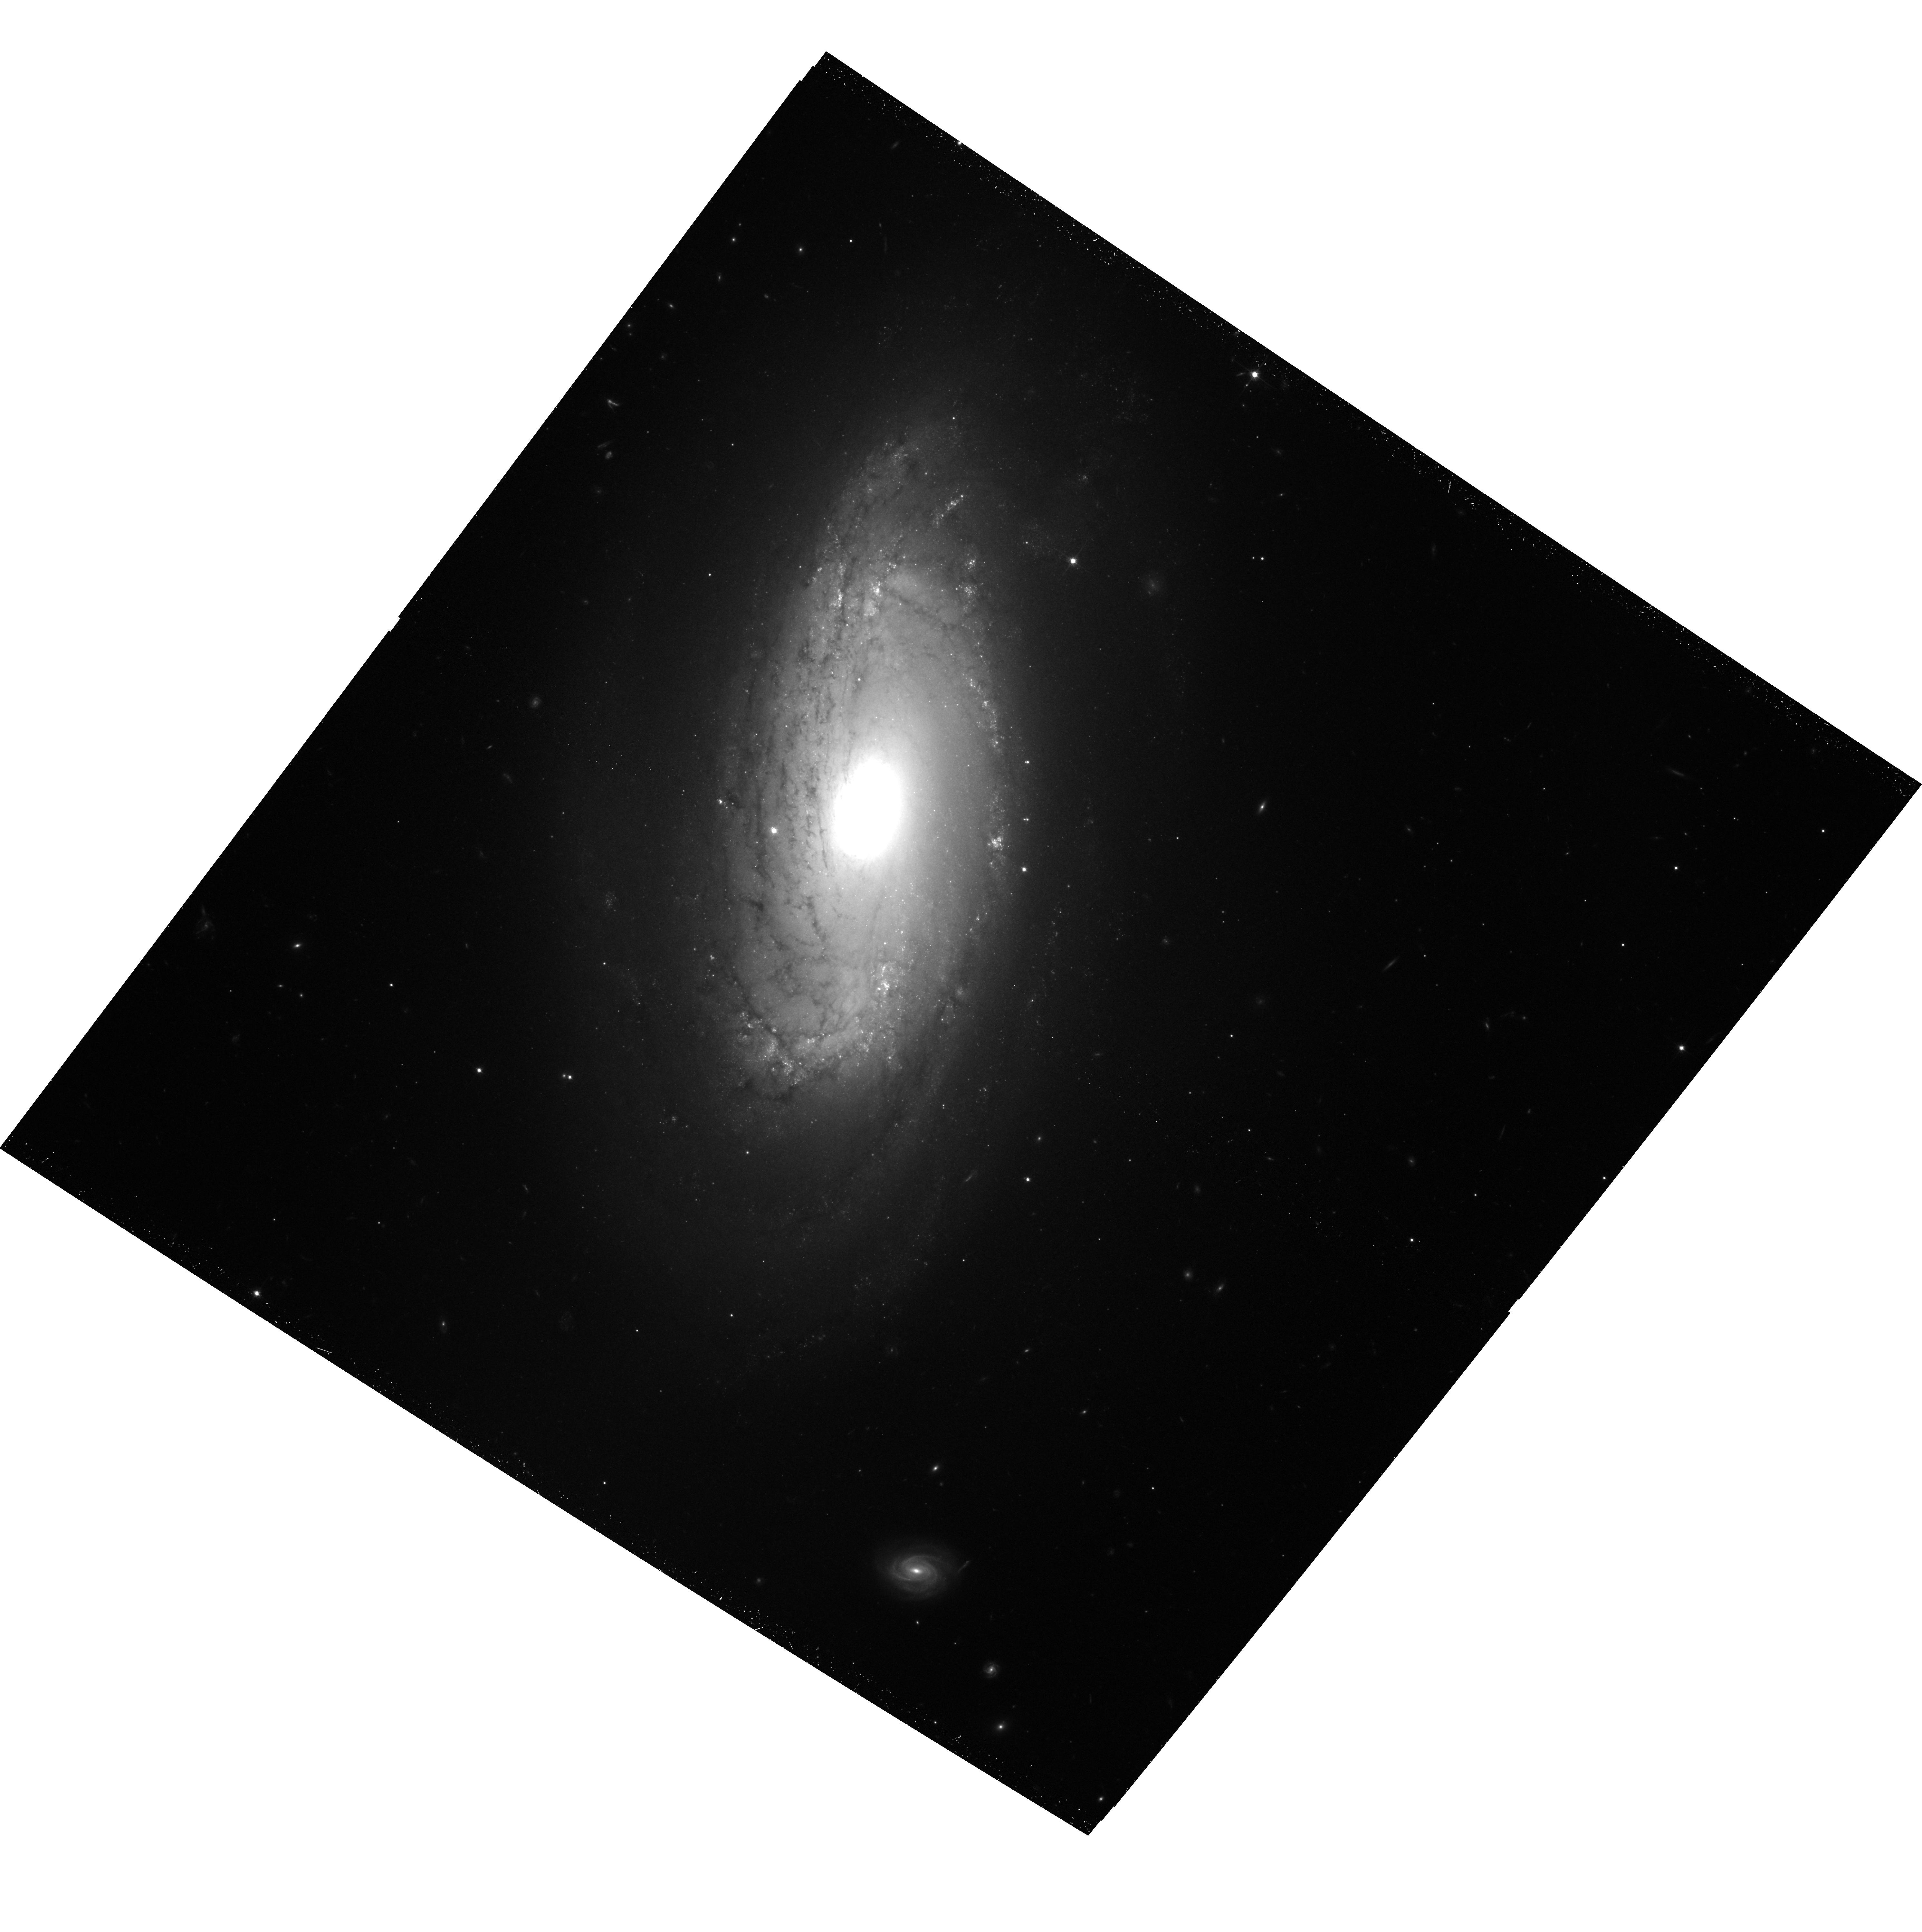
Target: IPTF-13BVN
Instrument: ACS/WFC
Filter: F814W
Exposure: 39 min
Observation ID: hst_15152_01_acs_wfc_f814w_jdmf01

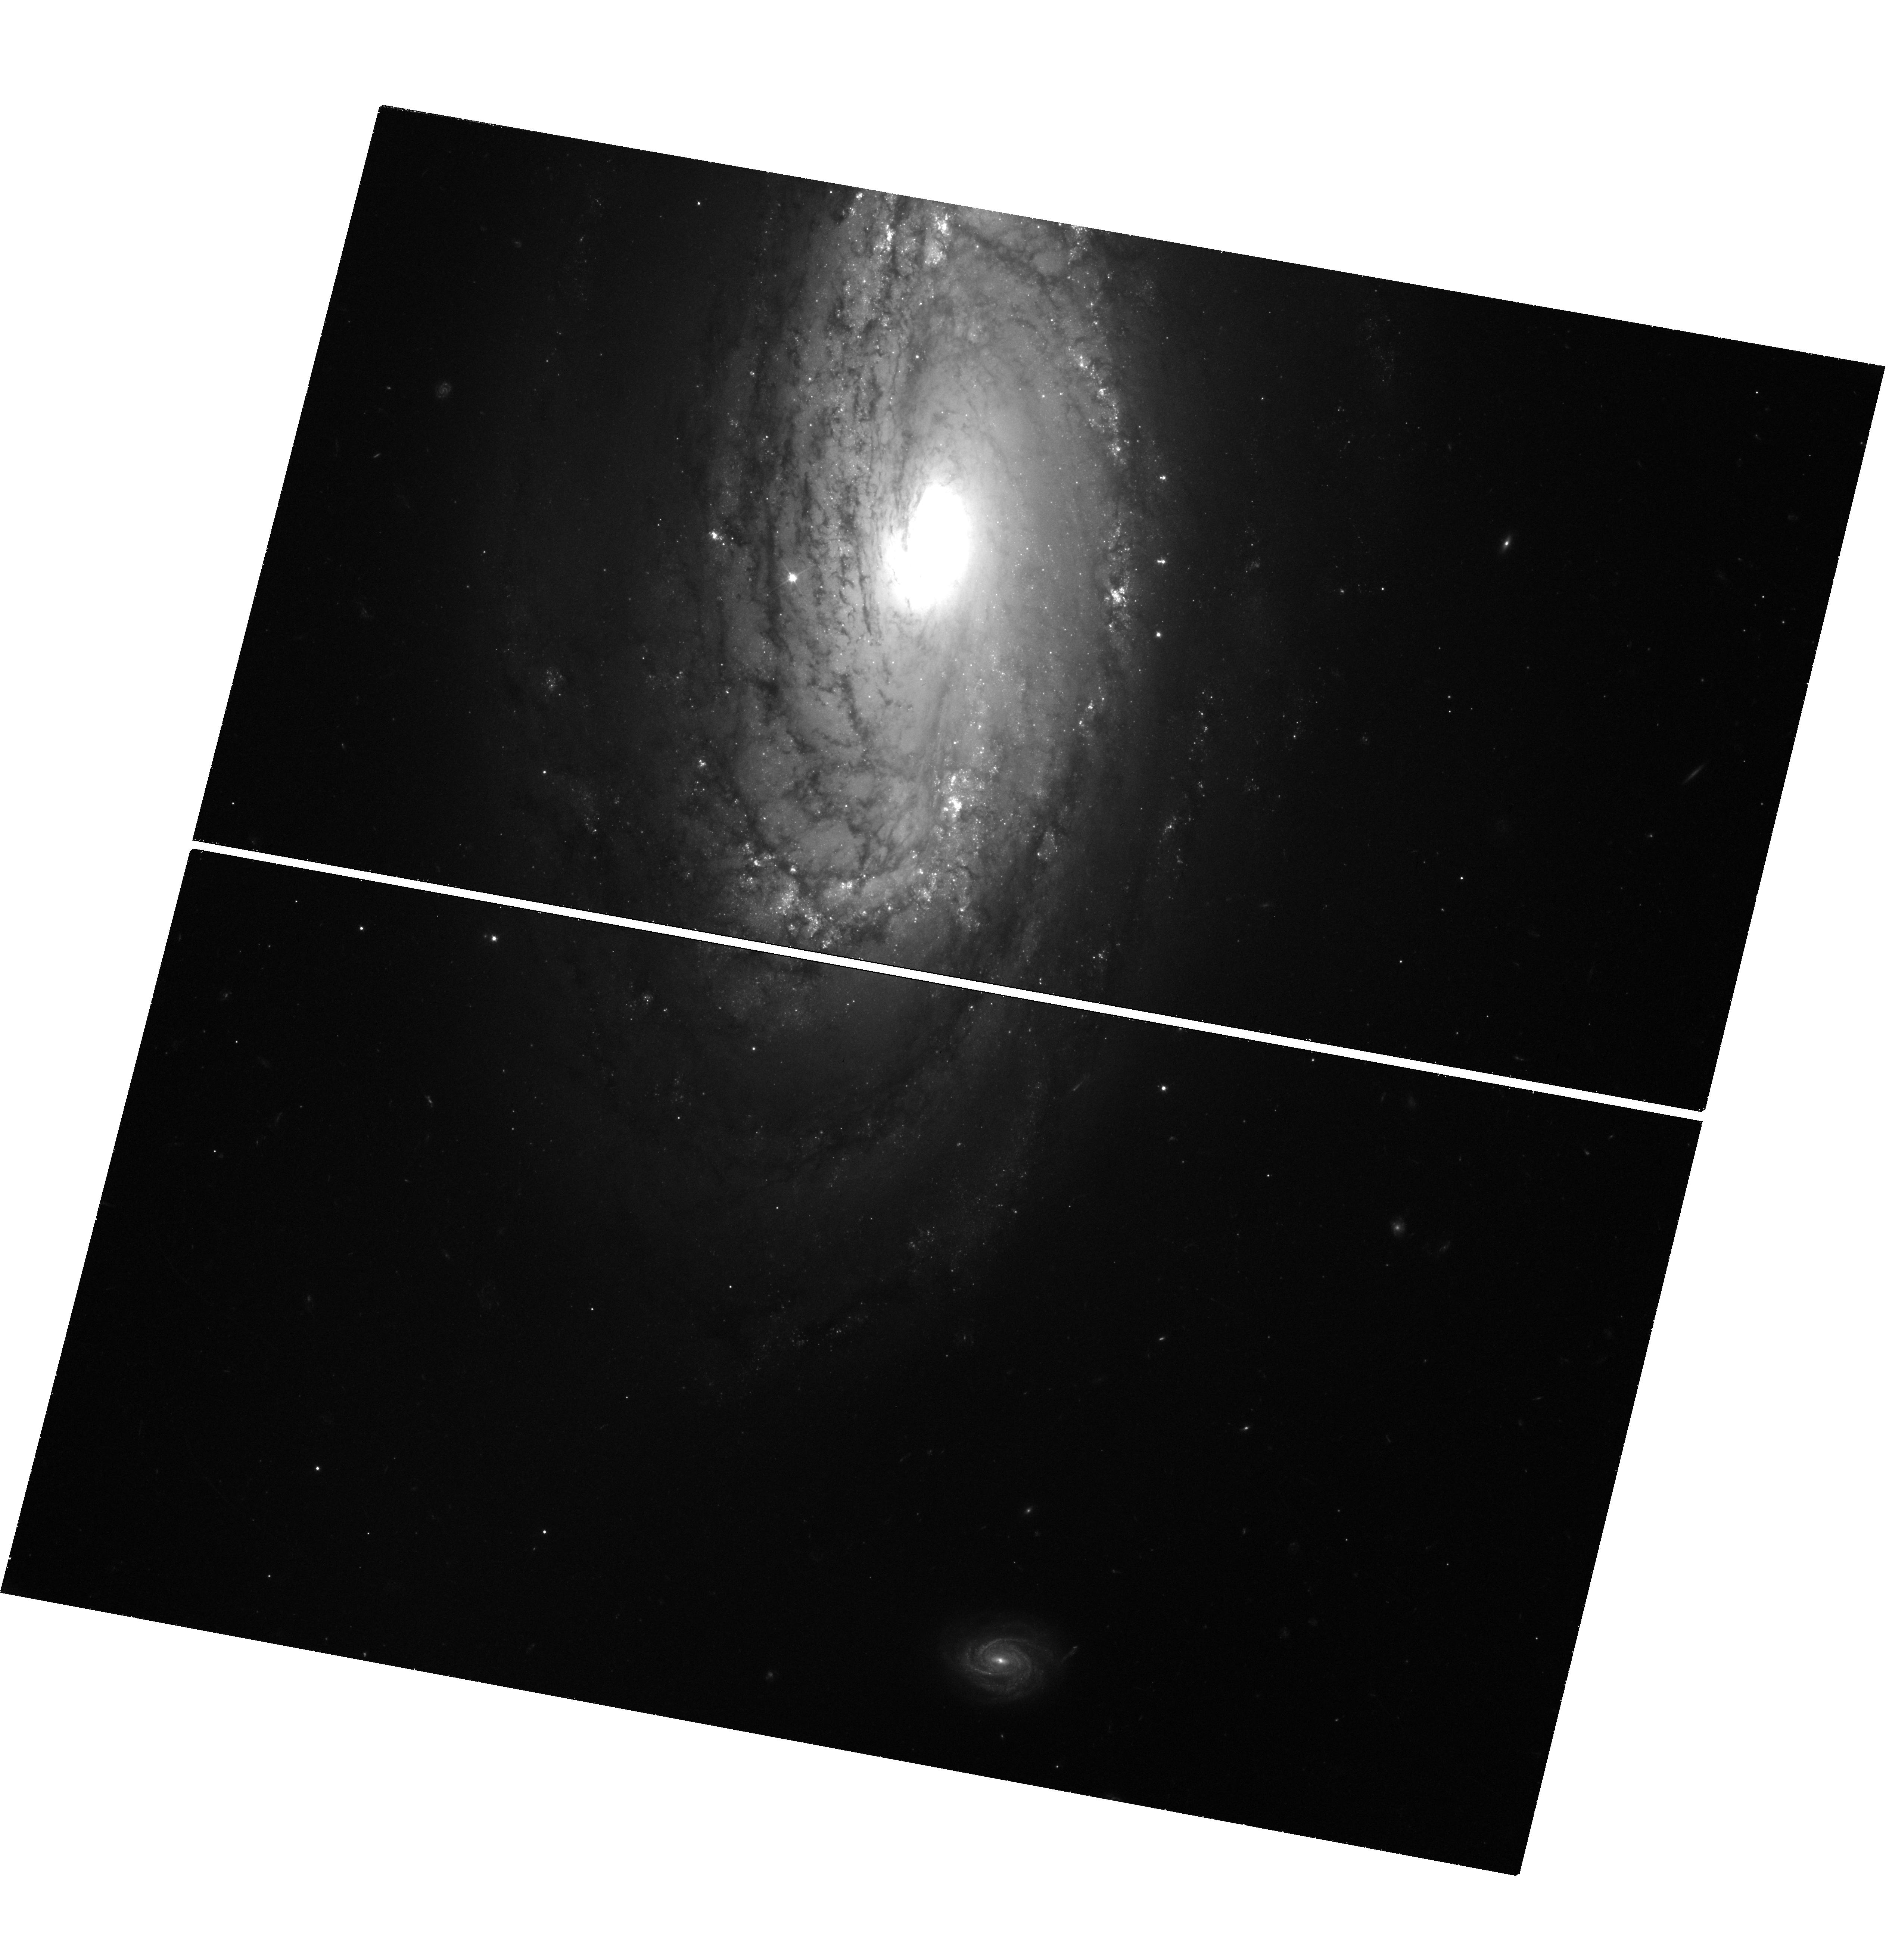
Target: IPTF-13BVN
Instrument: WFC3/UVIS
Filter: F555W
Exposure: 1.5 h
Observation ID: hst_15152_02_wfc3_uvis_f555w_idmf02

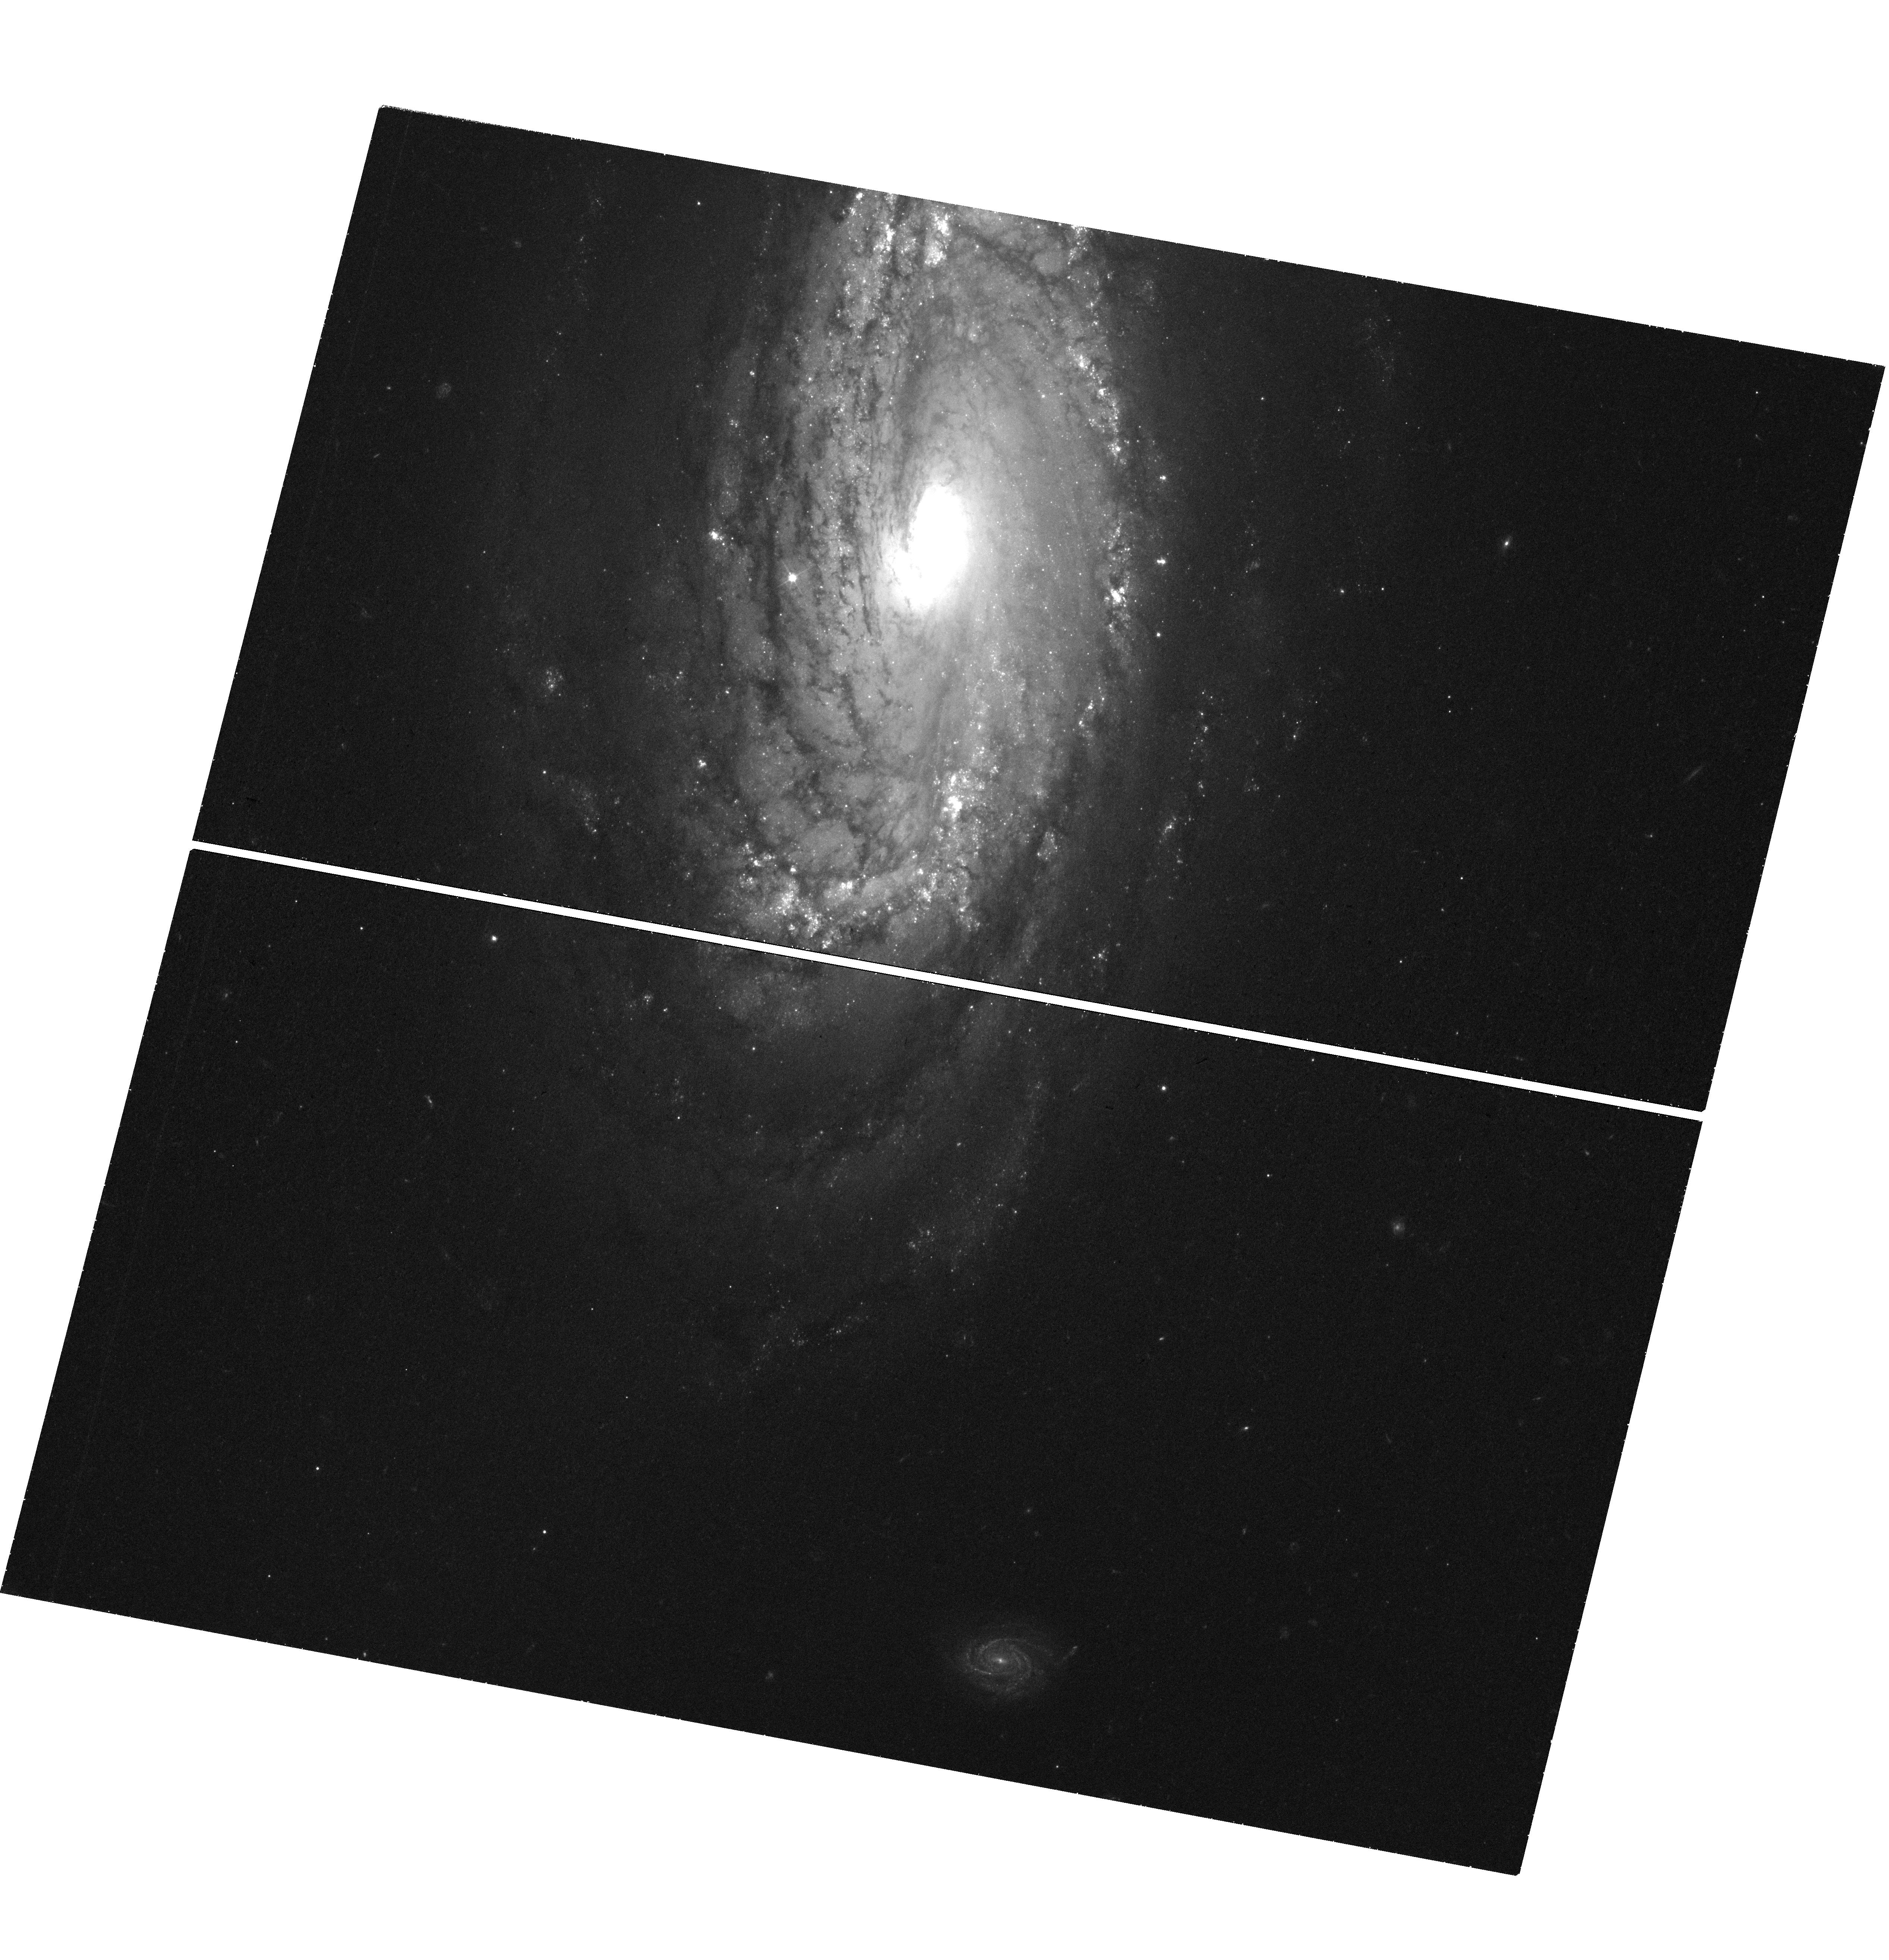
Target: IPTF-13BVN
Instrument: WFC3/UVIS
Filter: F438W
Exposure: 1.5 h
Observation ID: hst_15152_02_wfc3_uvis_f438w_idmf02

Finally, the Progenitor of the Type Ib iPTF13bvn (PI: Van Dyk, Schuyler D.)

Supernovae (SNe) are among the most powerful events in the Universe and have a profound influence on galaxy evolution. Whereas we have been able to identify the luminous red supergiant progenitor stars of the most common core-collapse explosions, the hydrogen-rich Type II, the progenitors of hydrogen-poor Type Ib and Type Ic have been far more elusive. To strip away a SN Ib/c progenitor's outer layers, theoretical models with either (a) a highly-massive star with prodigious winds during the Wolf-Rayet phase or (b) a somewhat lower-mass star in a close, mass-exchange binary system have been proposed. One example exists so far of a progenitor identification, for the SN Ib iPTF13bvn in NGC 5806. Both models have been invoked to explain this event, although most evidence to date points toward the binary model. Our combined team observed this SN with WFC3 in Cycle 22, about 2 years after explosion, to investigate whether the progenitor had disappeared. As a result, we were able to report that indeed it had. We also attempted to better characterize the nature of the progenitor by subtracting our images from the pre-explosion HST data. Unfortunately, the old SN was apparently still conspicuously present. We therefore propose to reimage the SN site, when the SN should then be well below detectability, to produce high-quality templates of the host galaxy for subtraction. We can then finally fully reveal the progenitor and understand its true nature. iPTF13bvn is one of the most important historical SNe and will most probably be the best available case of a SN Ib progenitor for HST's remaining lifetime. It is imperative to understand the nature of this SN and its progenitor object.